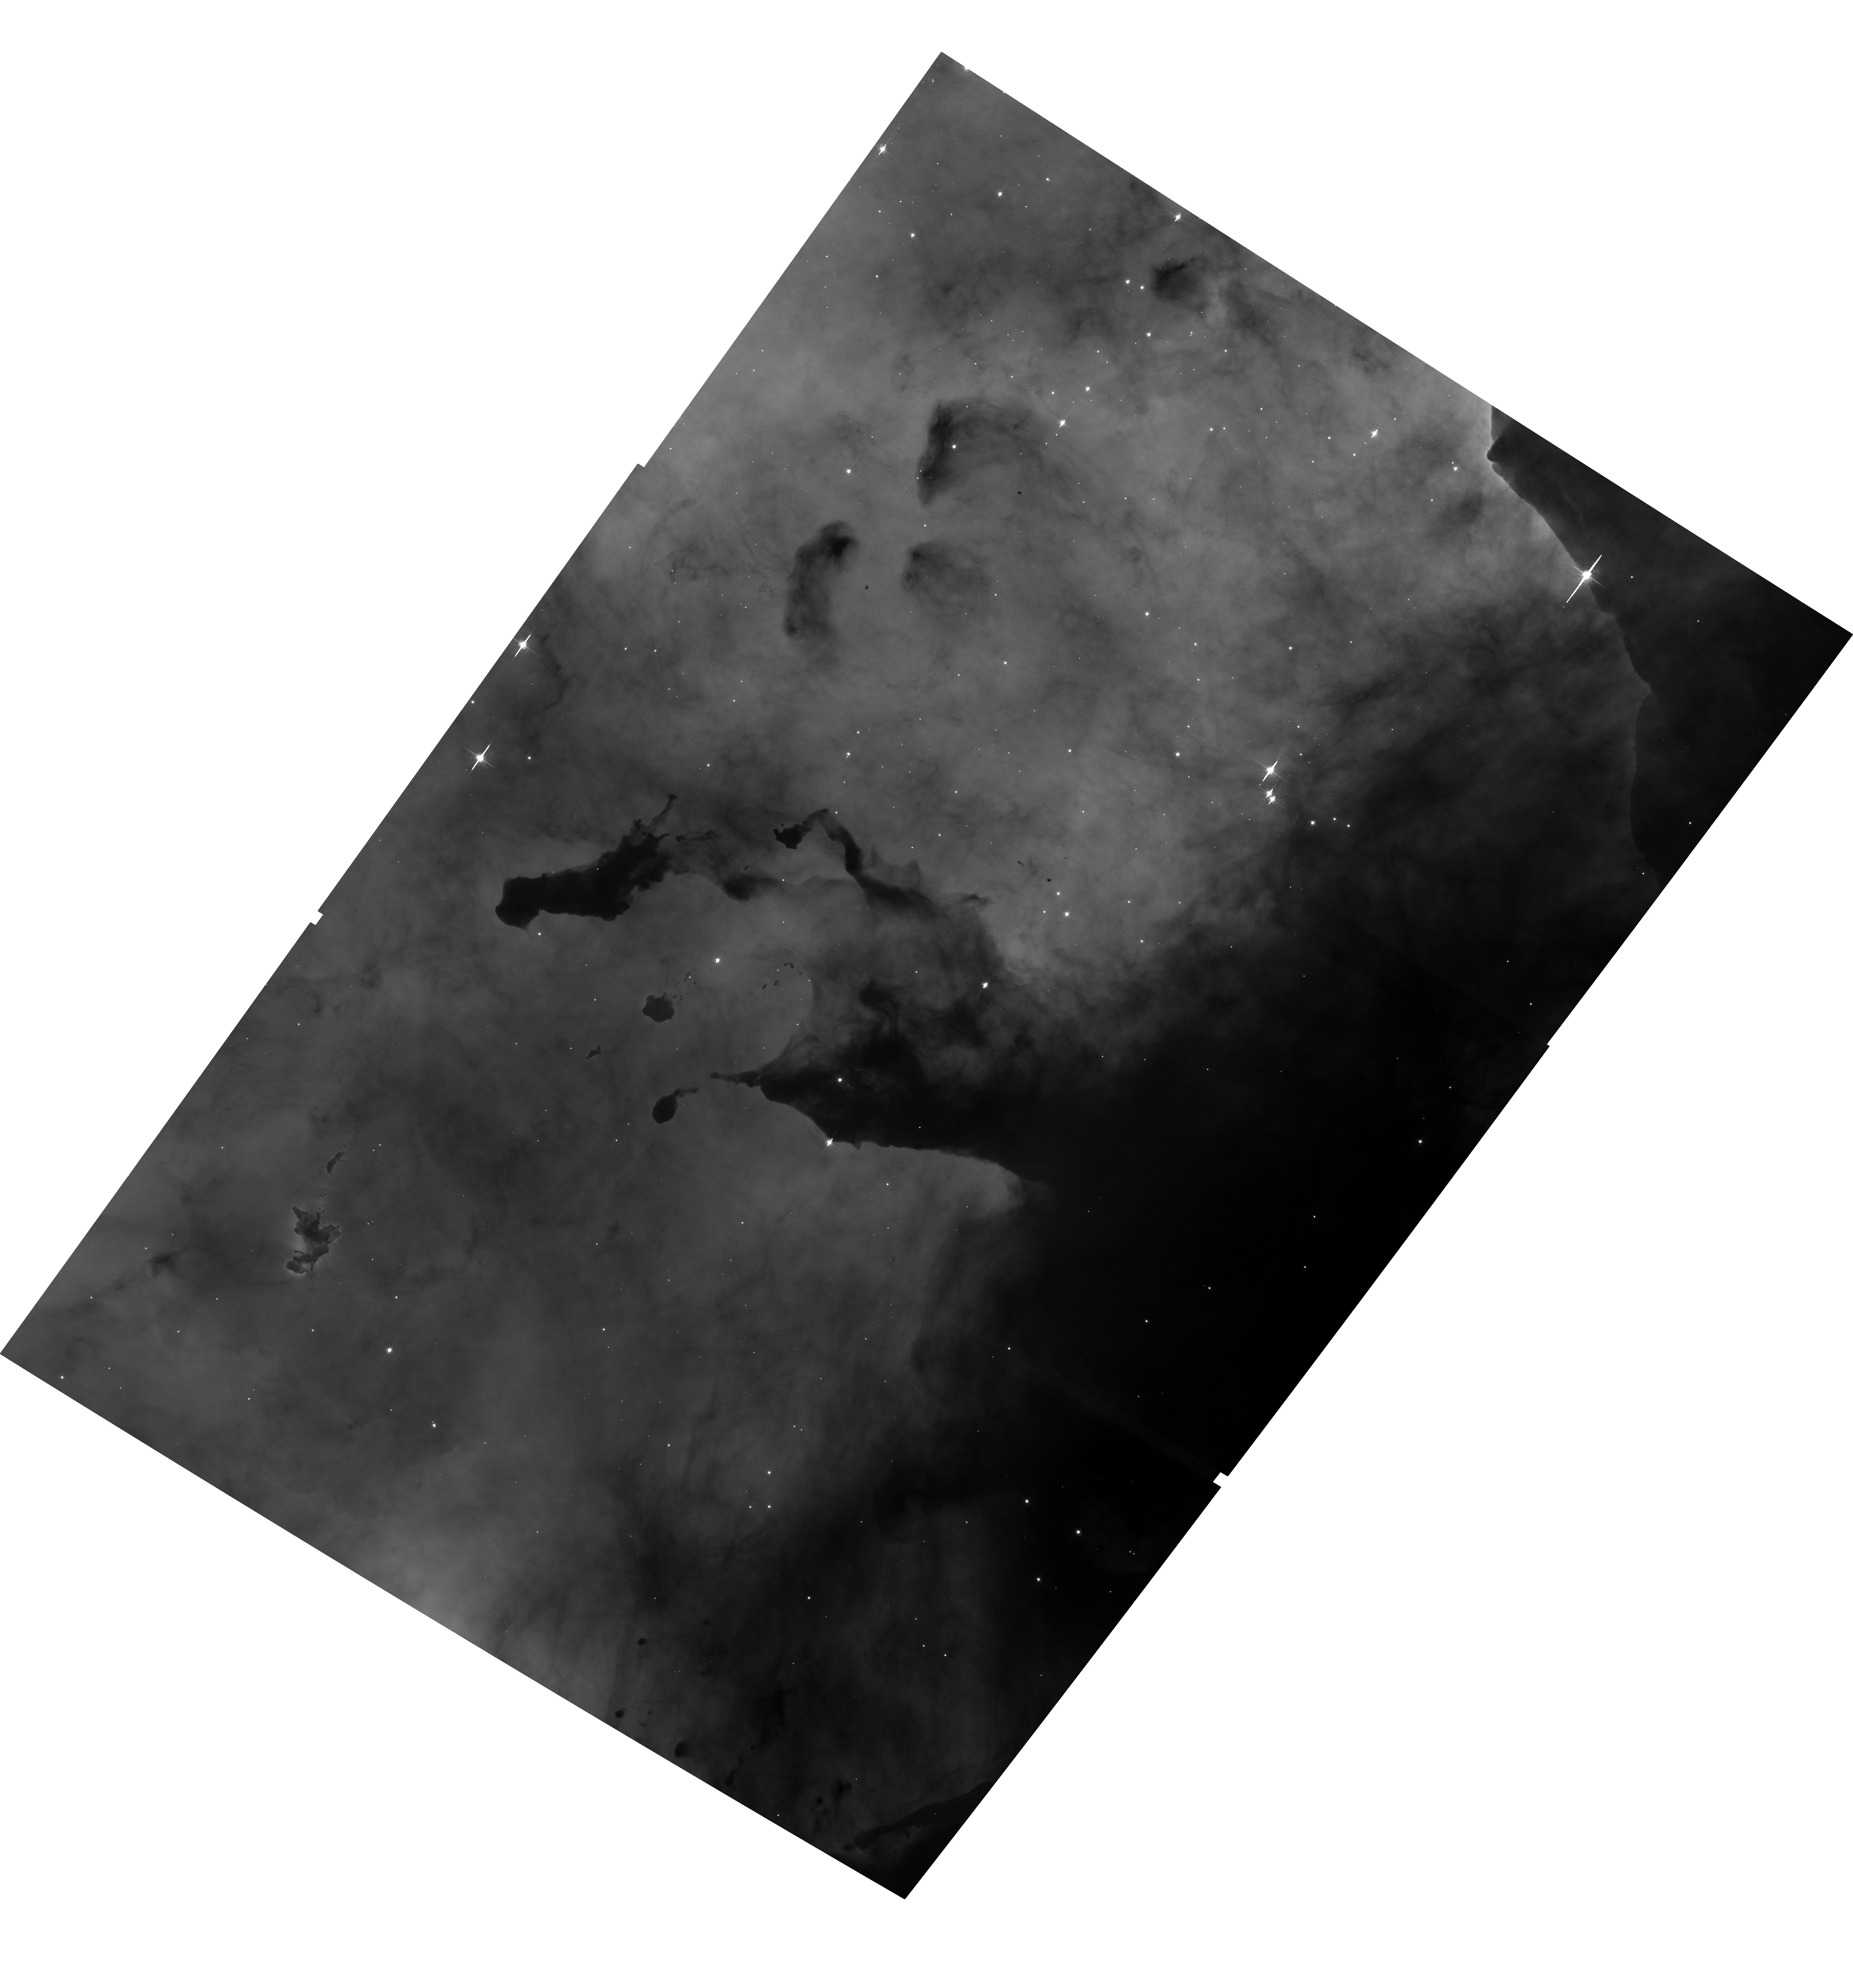
Target: NGC3372-TR14
Instrument: ACS/WFC
Filter: F658N
Exposure: 35 min
Observation ID: hst_13390_01_acs_wfc_f658n_jcdh01

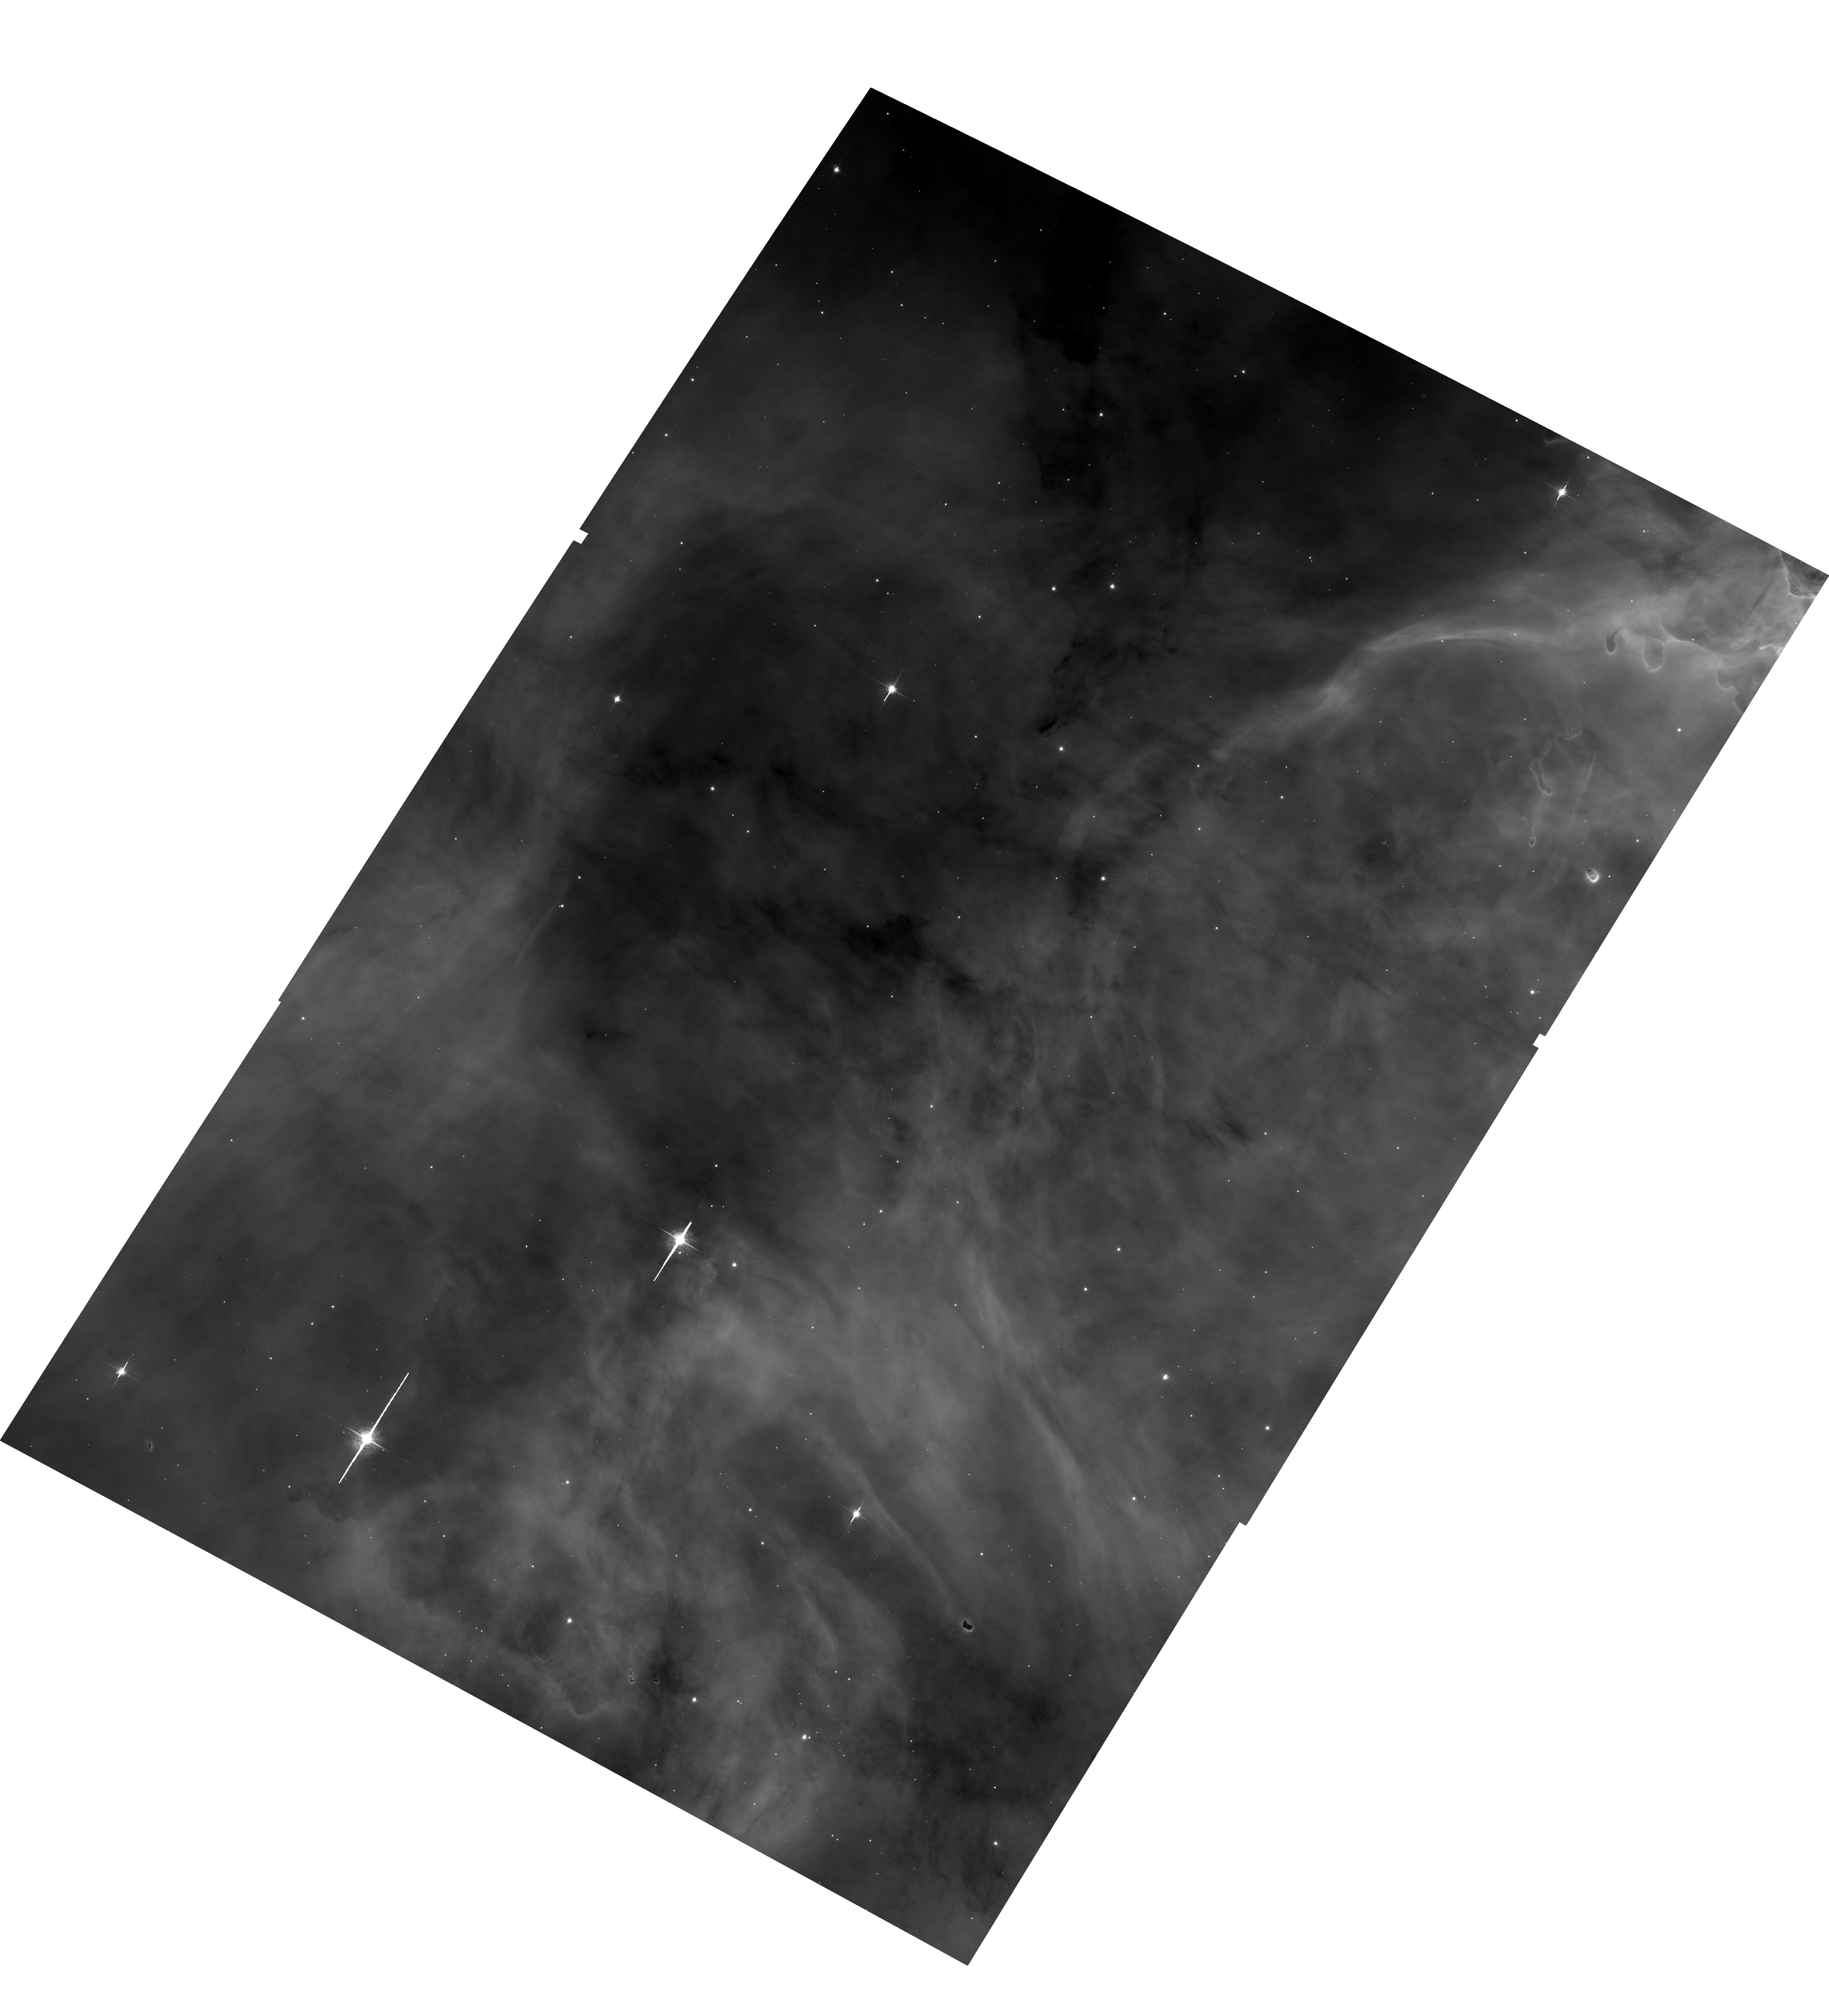
Target: NGC3372-TR14-COPY
Instrument: ACS/WFC
Filter: F658N
Exposure: 34 min
Observation ID: hst_13390_b2_acs_wfc_f658n_jcdhb2

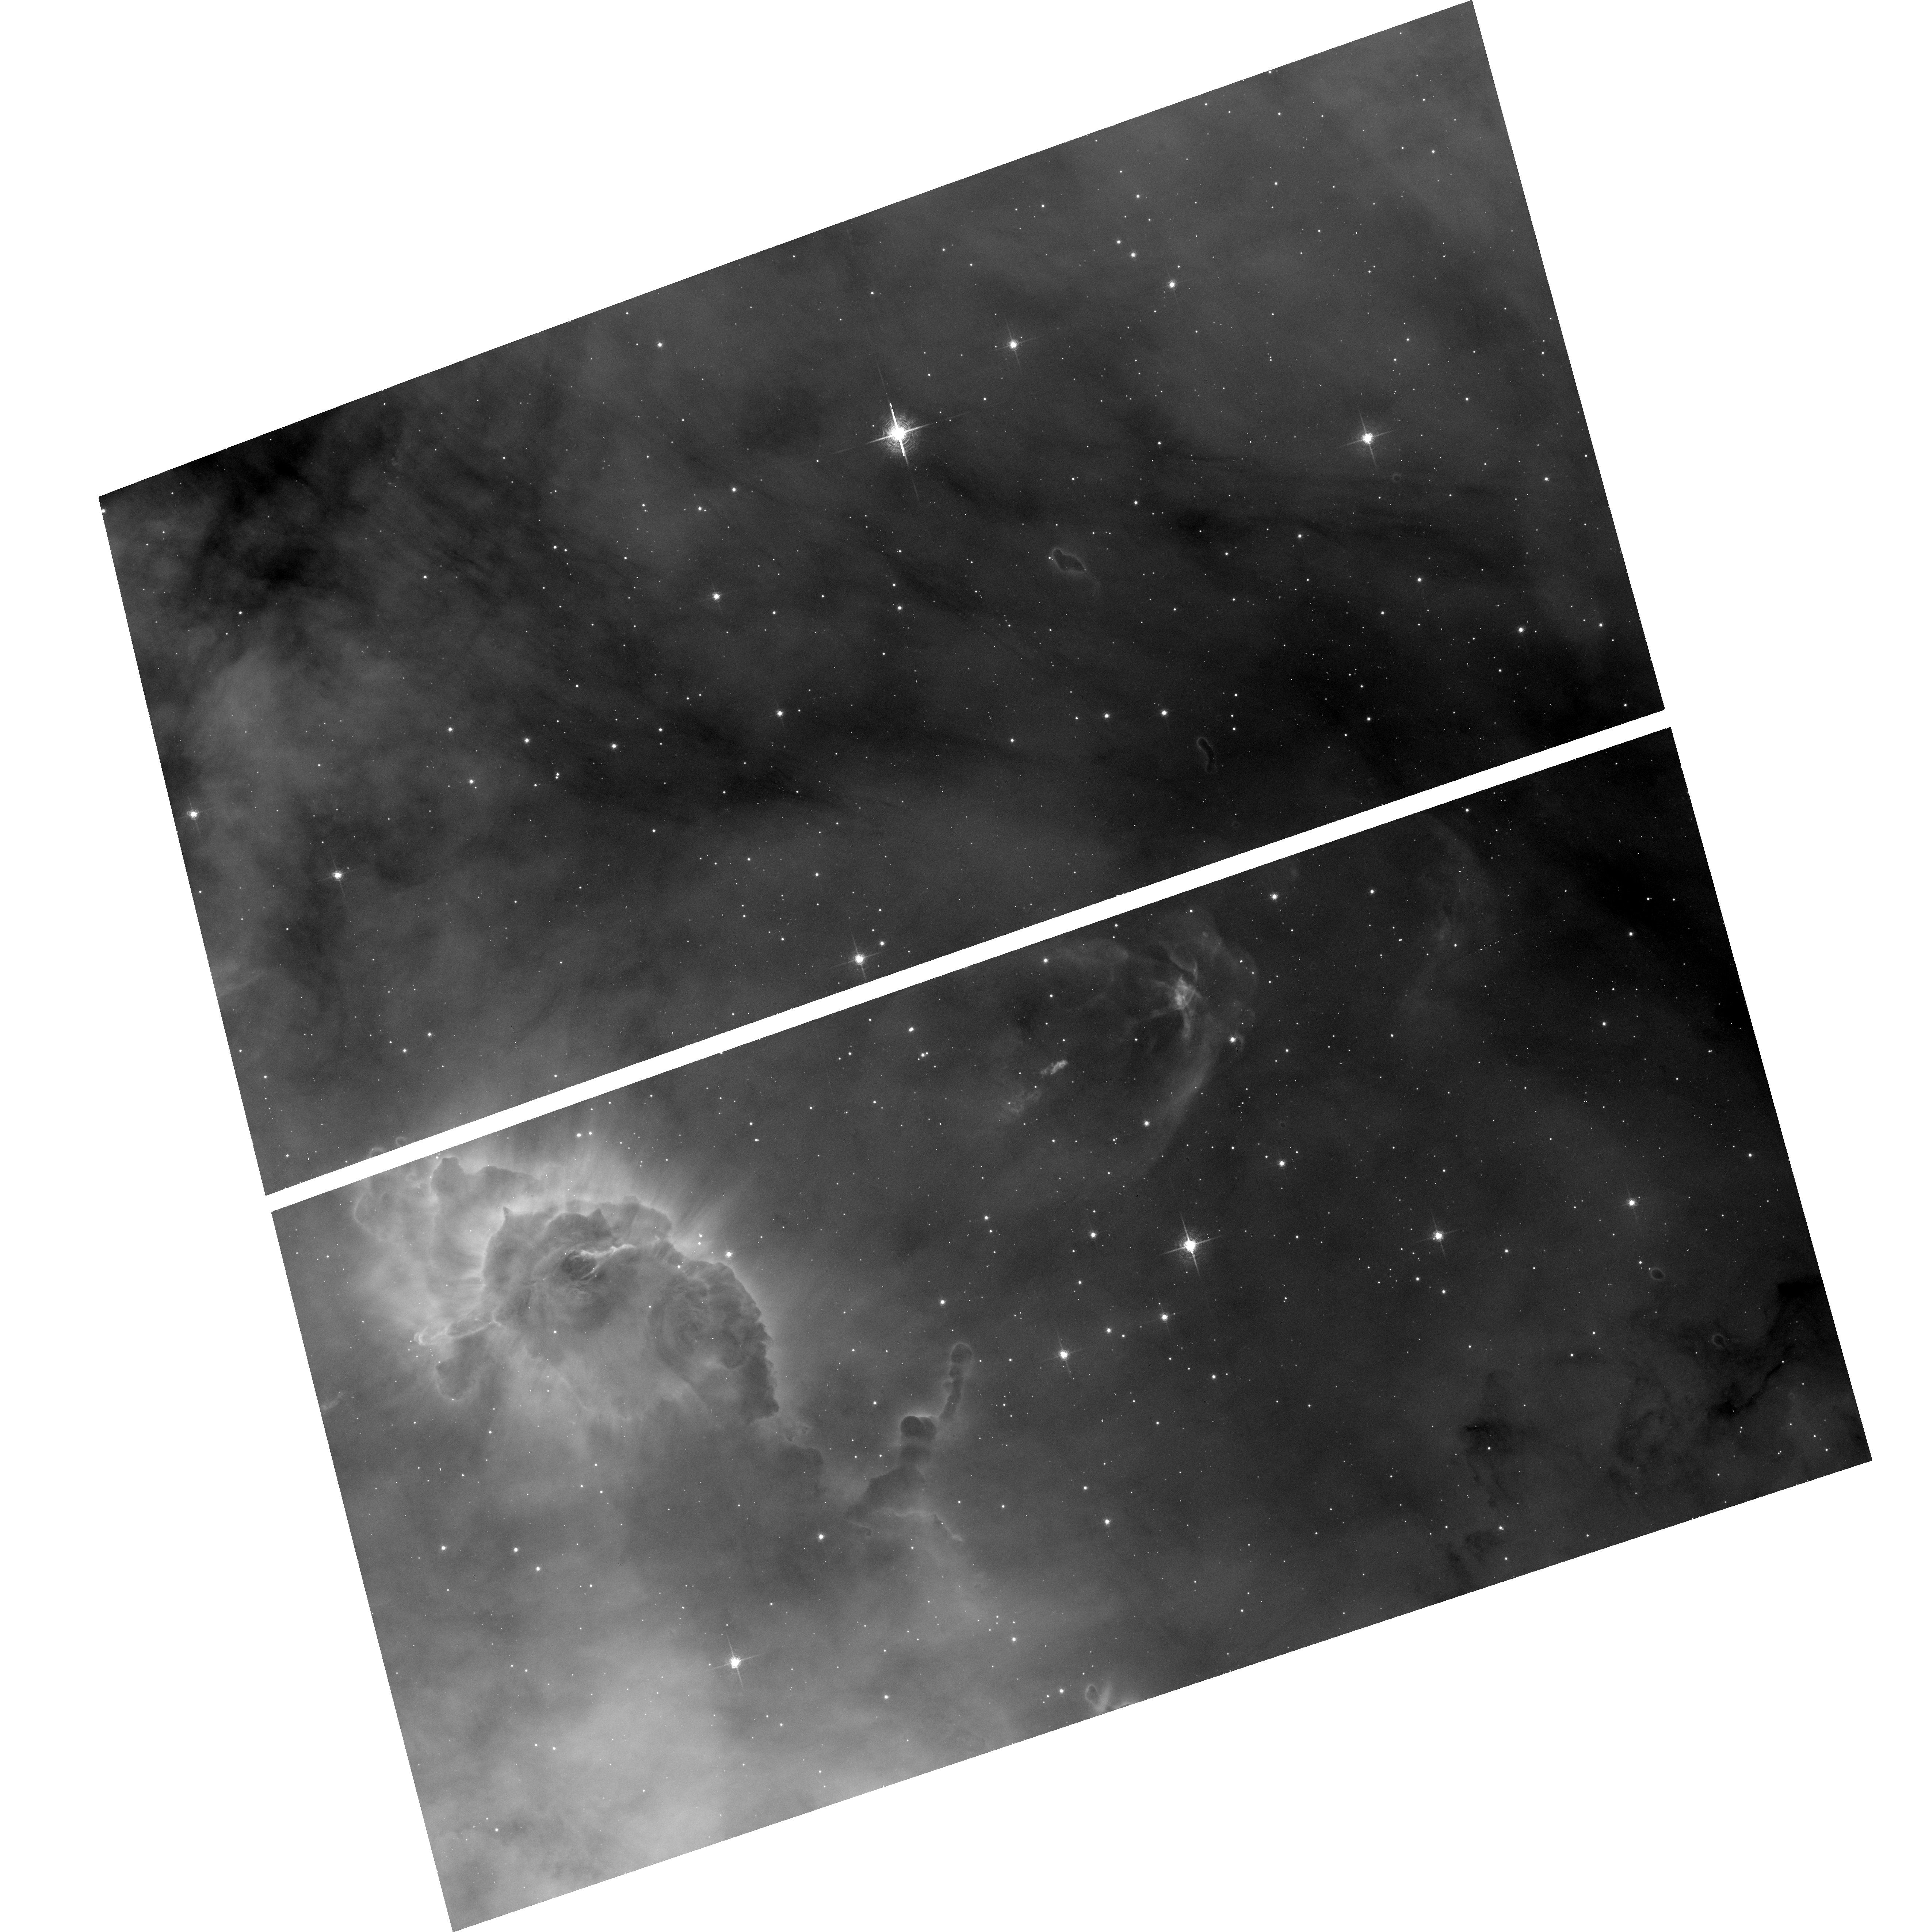
Target: NGC3372-HH666
Instrument: ACS/WFC
Filter: F658N
Exposure: 17 min
Observation ID: hst_13390_a9_acs_wfc_f658n_jcdha9

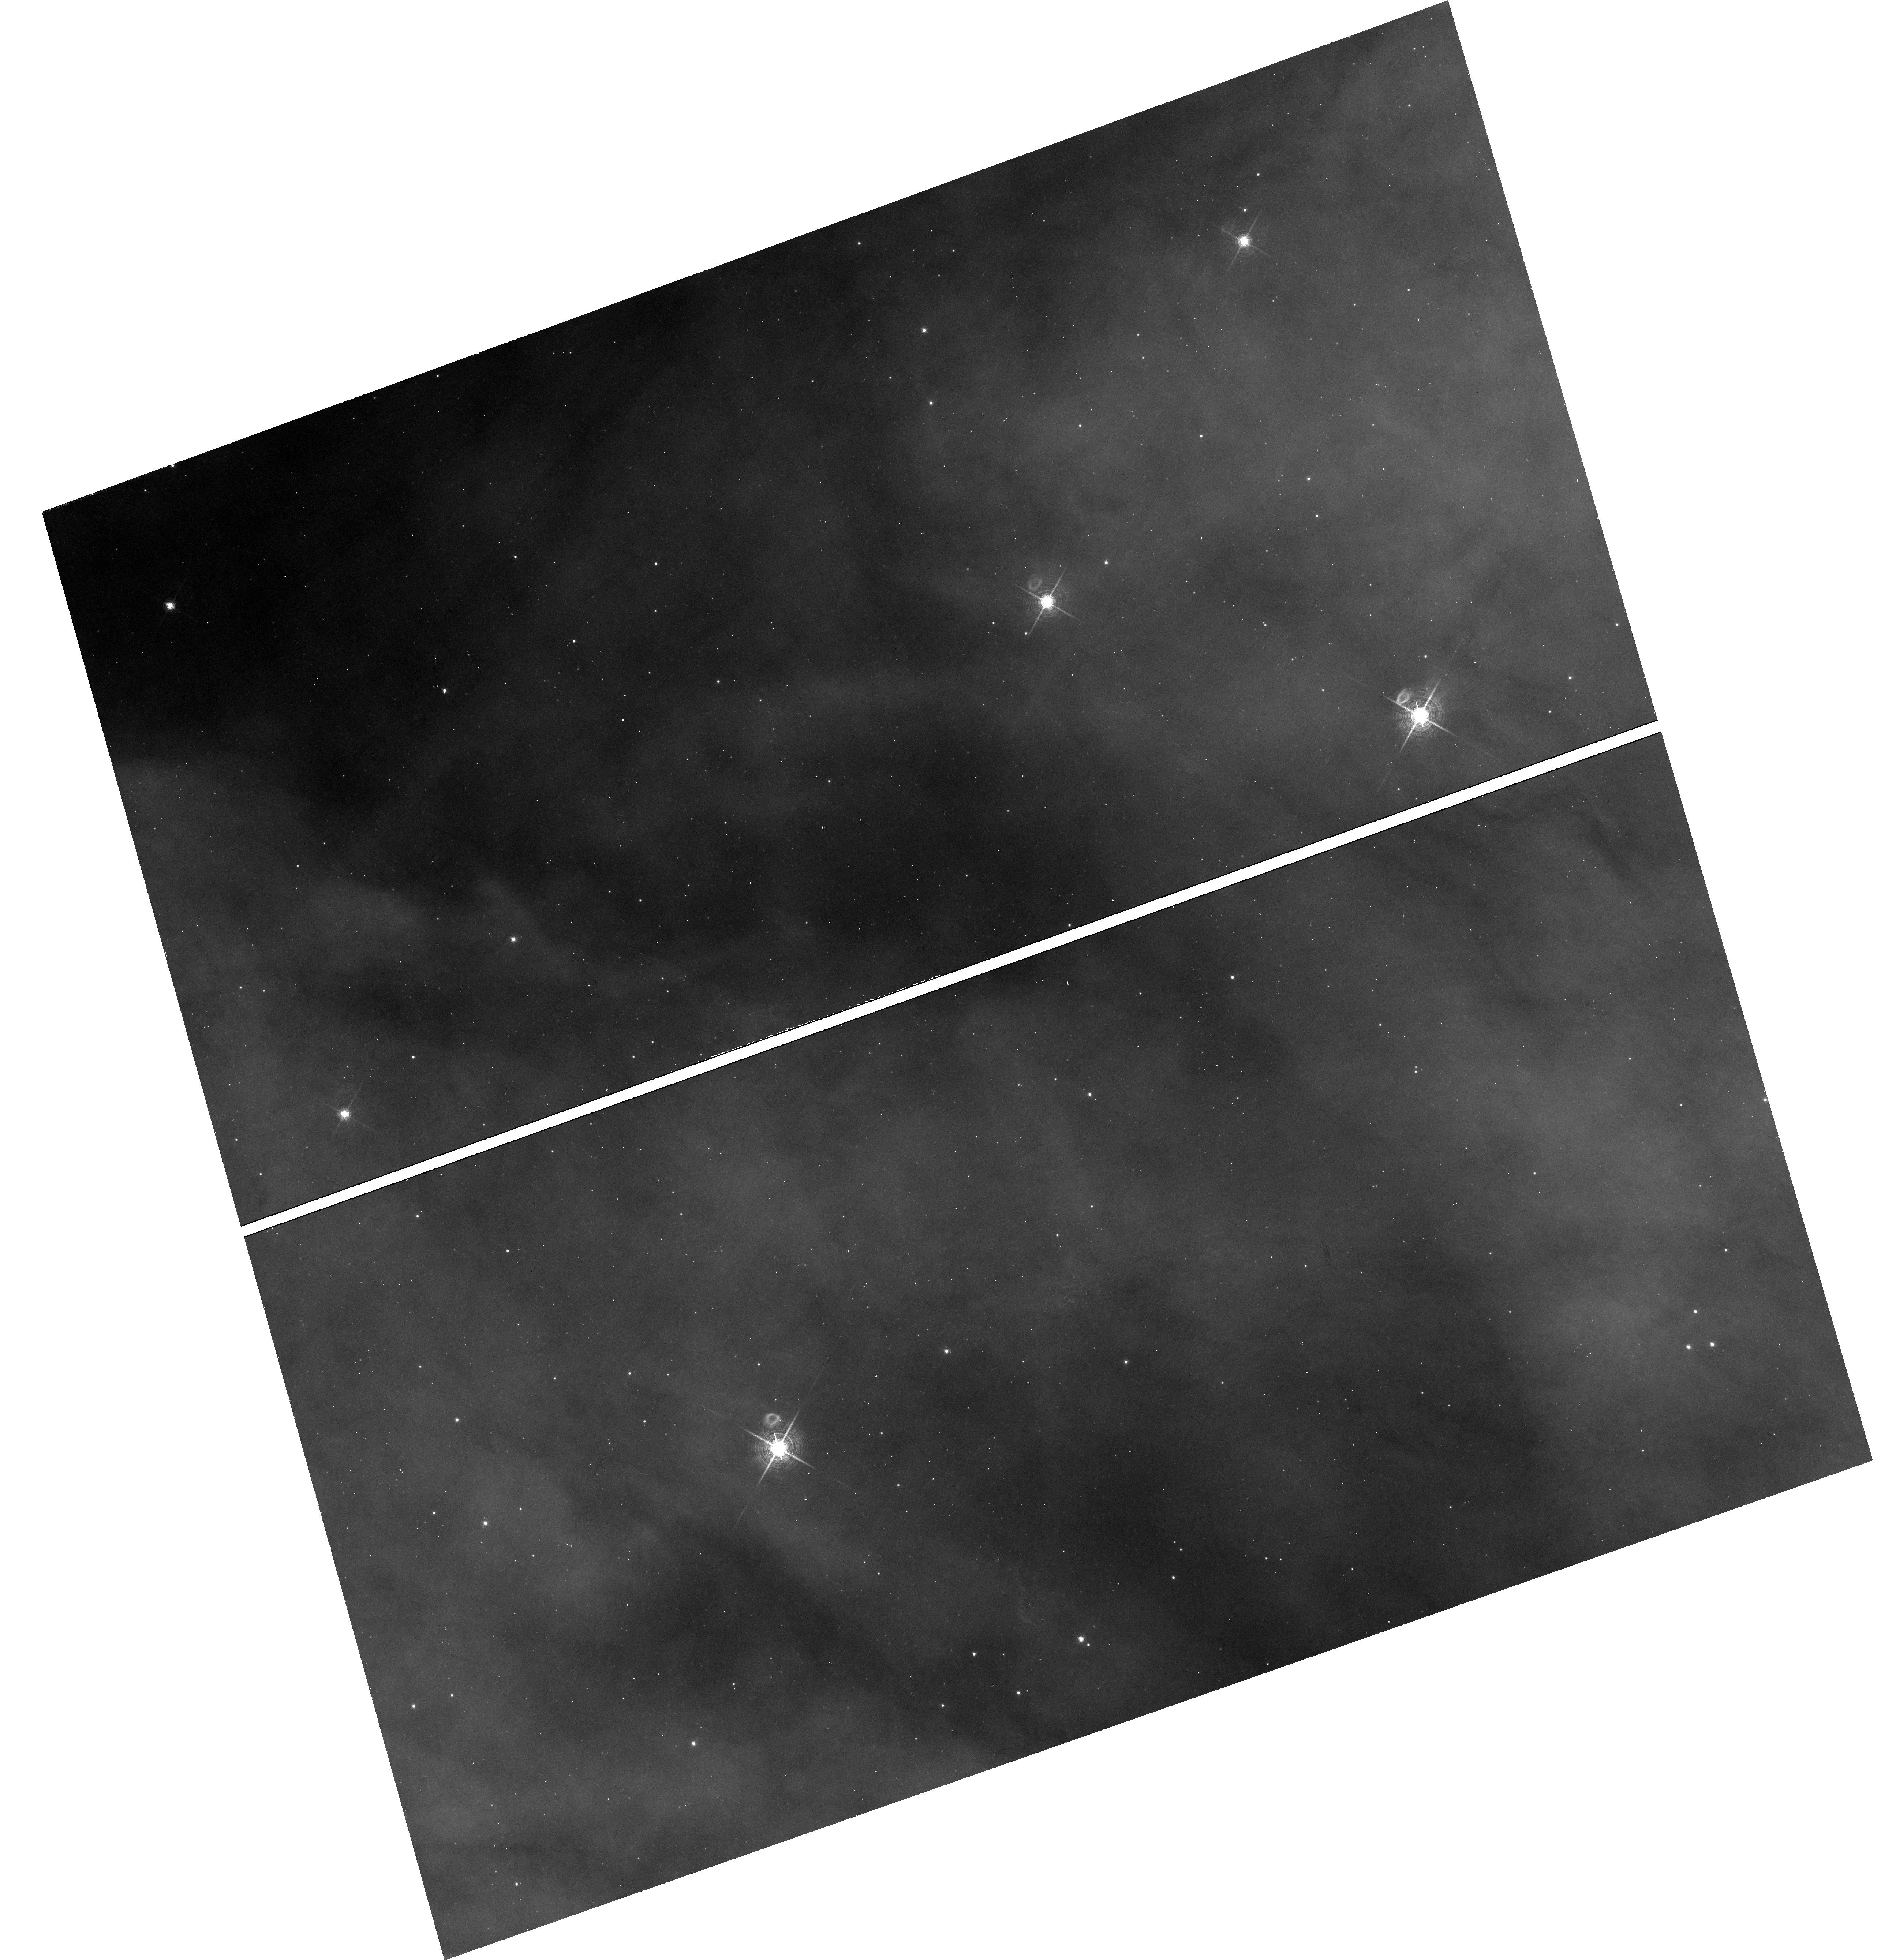
Target: NGC3372-TR16
Instrument: WFC3/UVIS
Filter: F656N
Exposure: 17 min
Observation ID: hst_13390_05_wfc3_uvis_f656n_icdh05

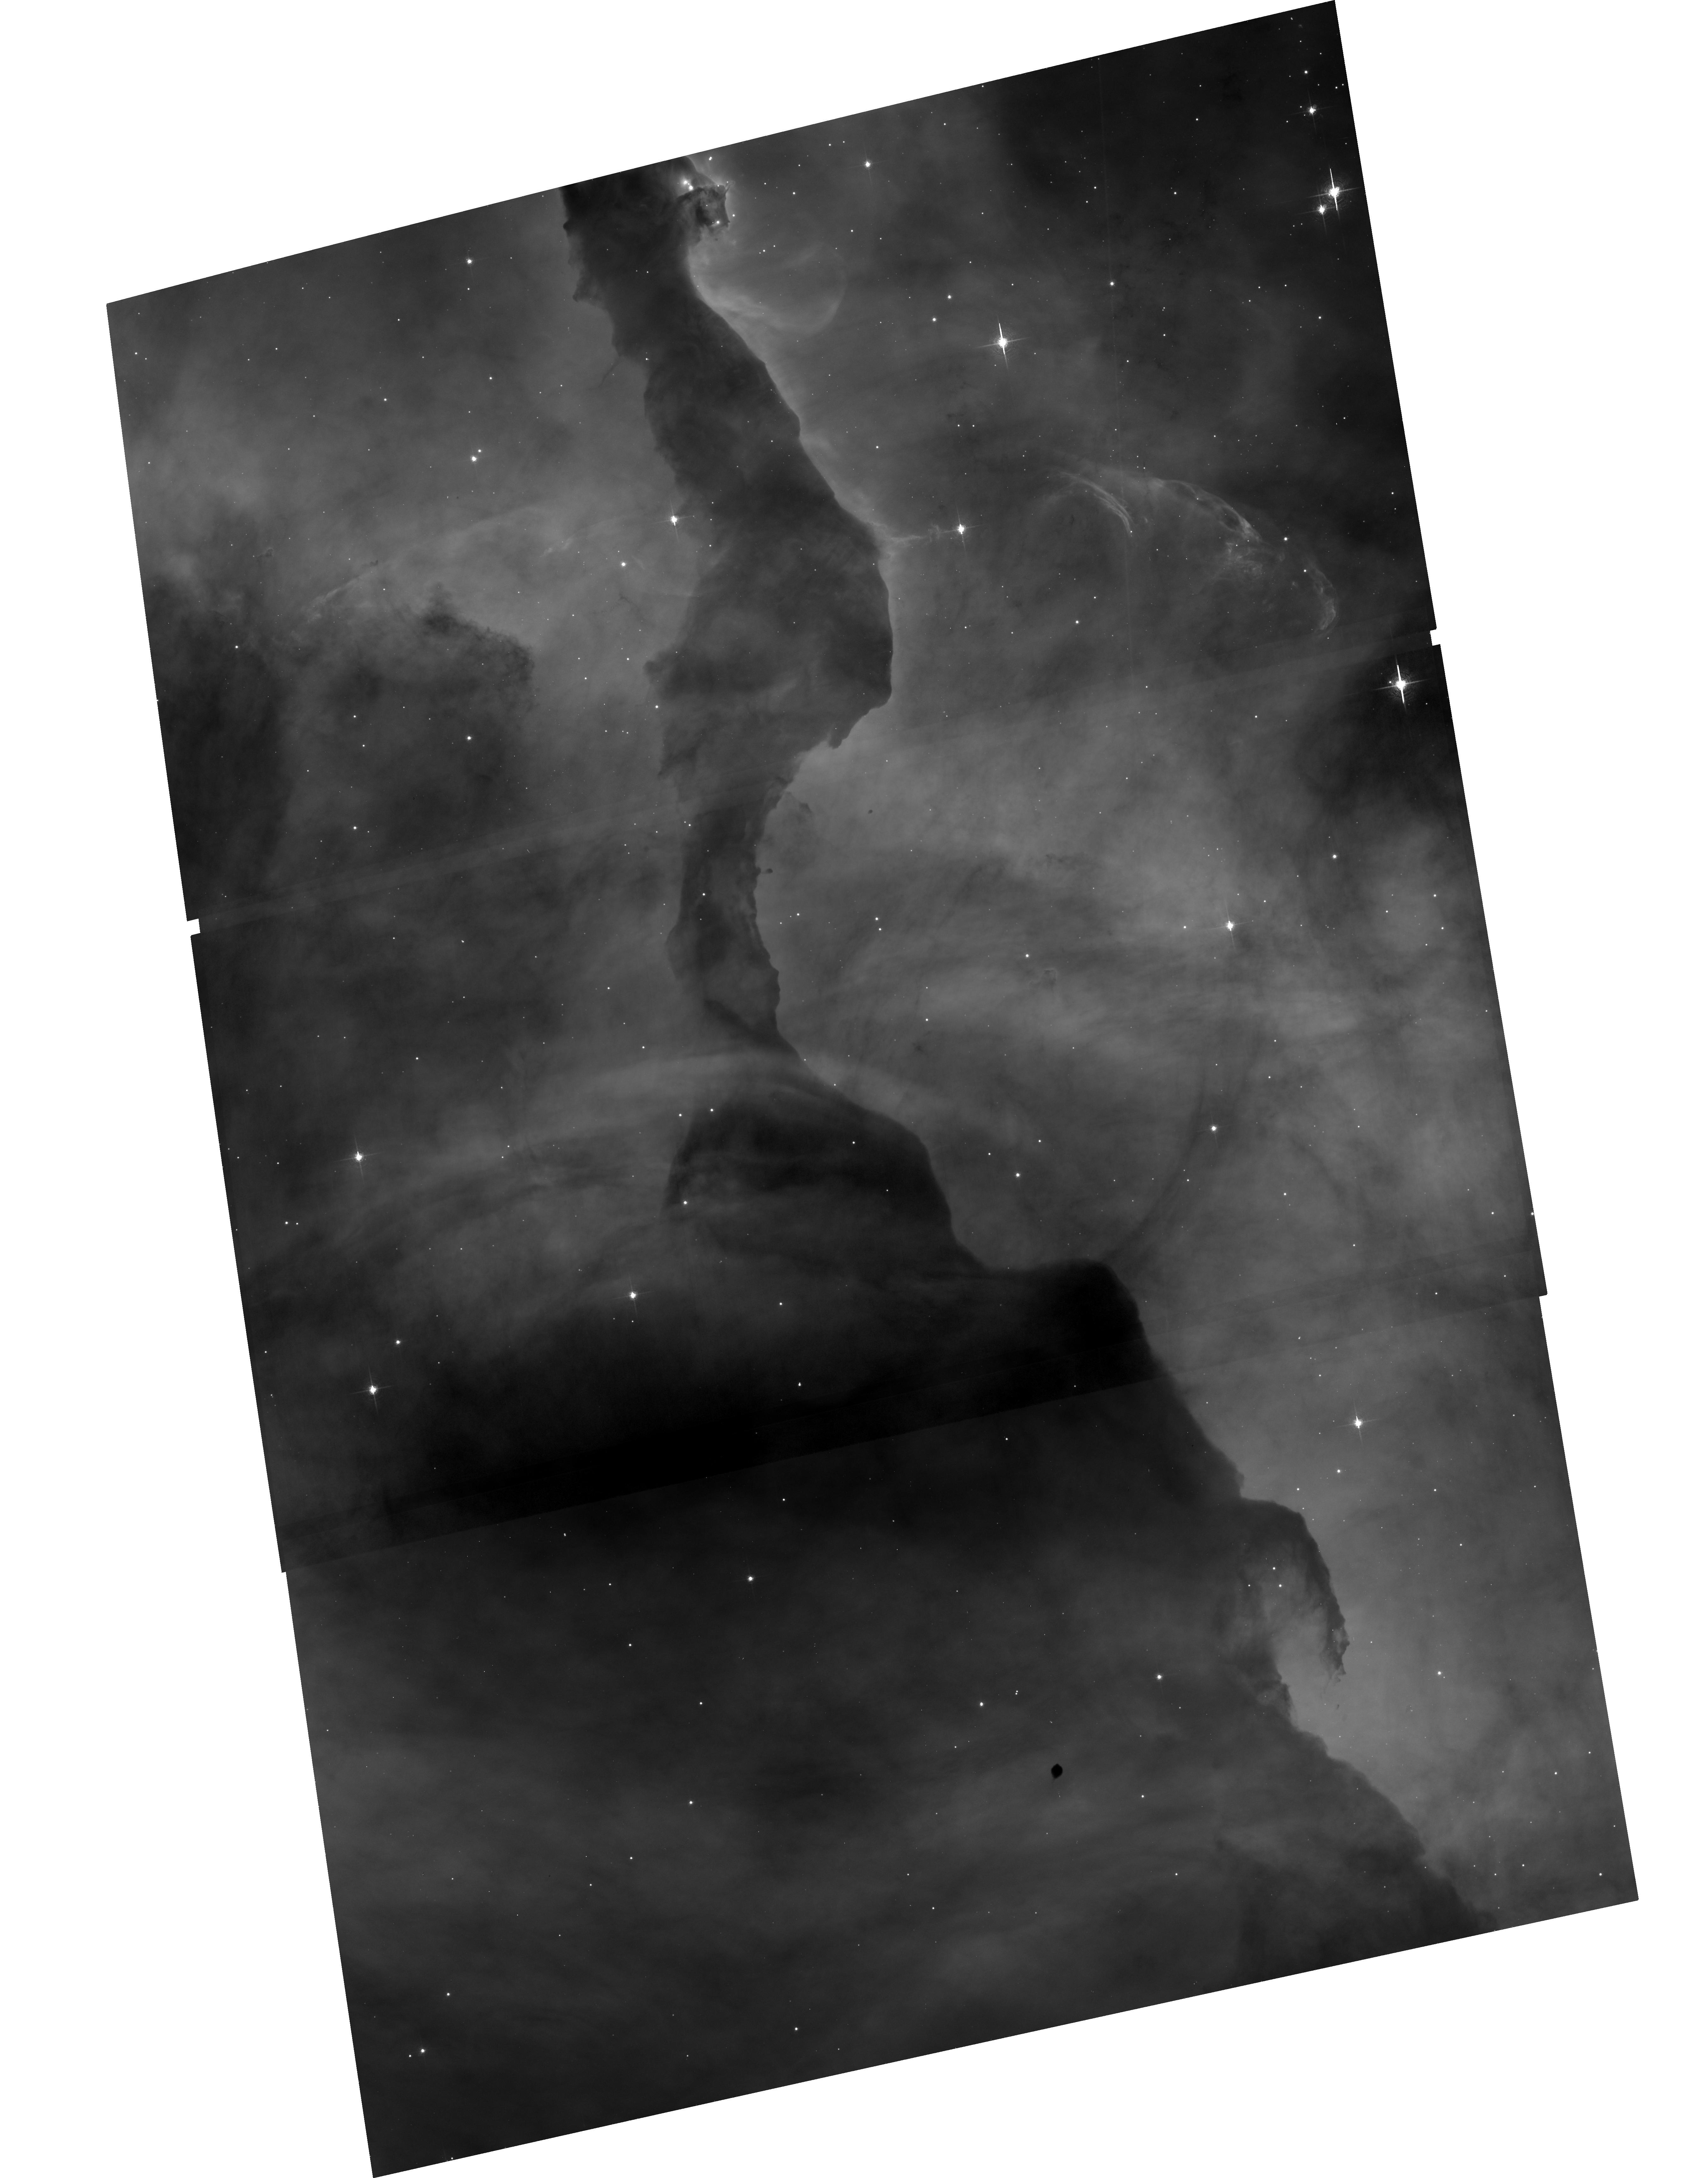
Target: NGC3372-POS23
Instrument: ACS/WFC
Filter: F658N
Exposure: 37 min
Observation ID: hst_13390_10_acs_wfc_f658n_jcdh10

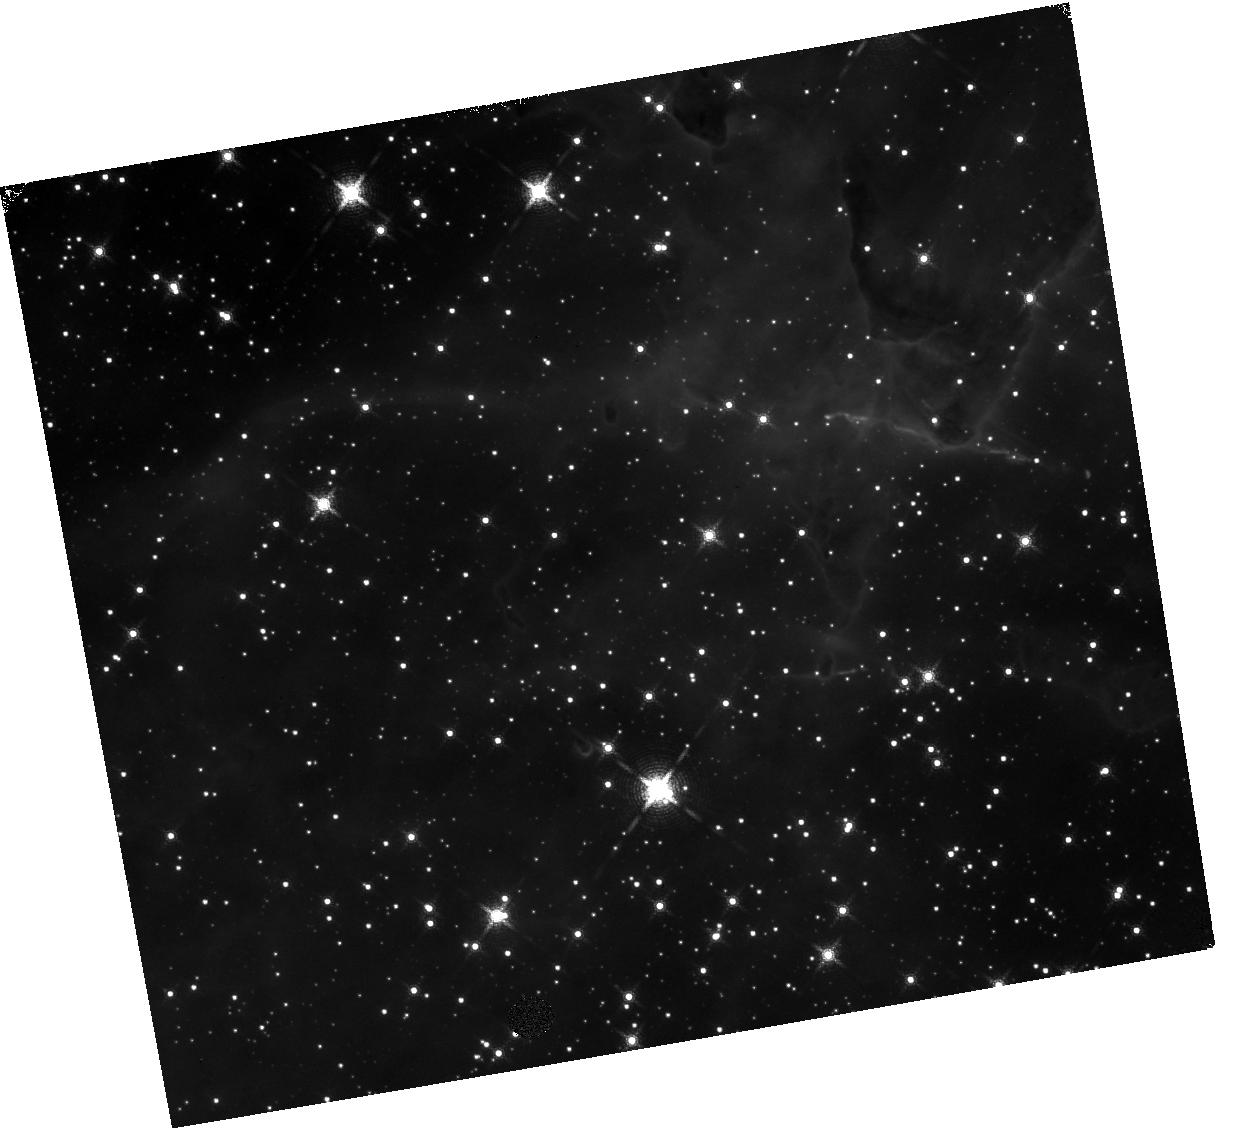
Target: NGC3372-TR14
Instrument: WFC3/IR
Filter: F164N
Exposure: 20 min
Observation ID: hst_13390_b4_wfc3_ir_f164n_icdhb4

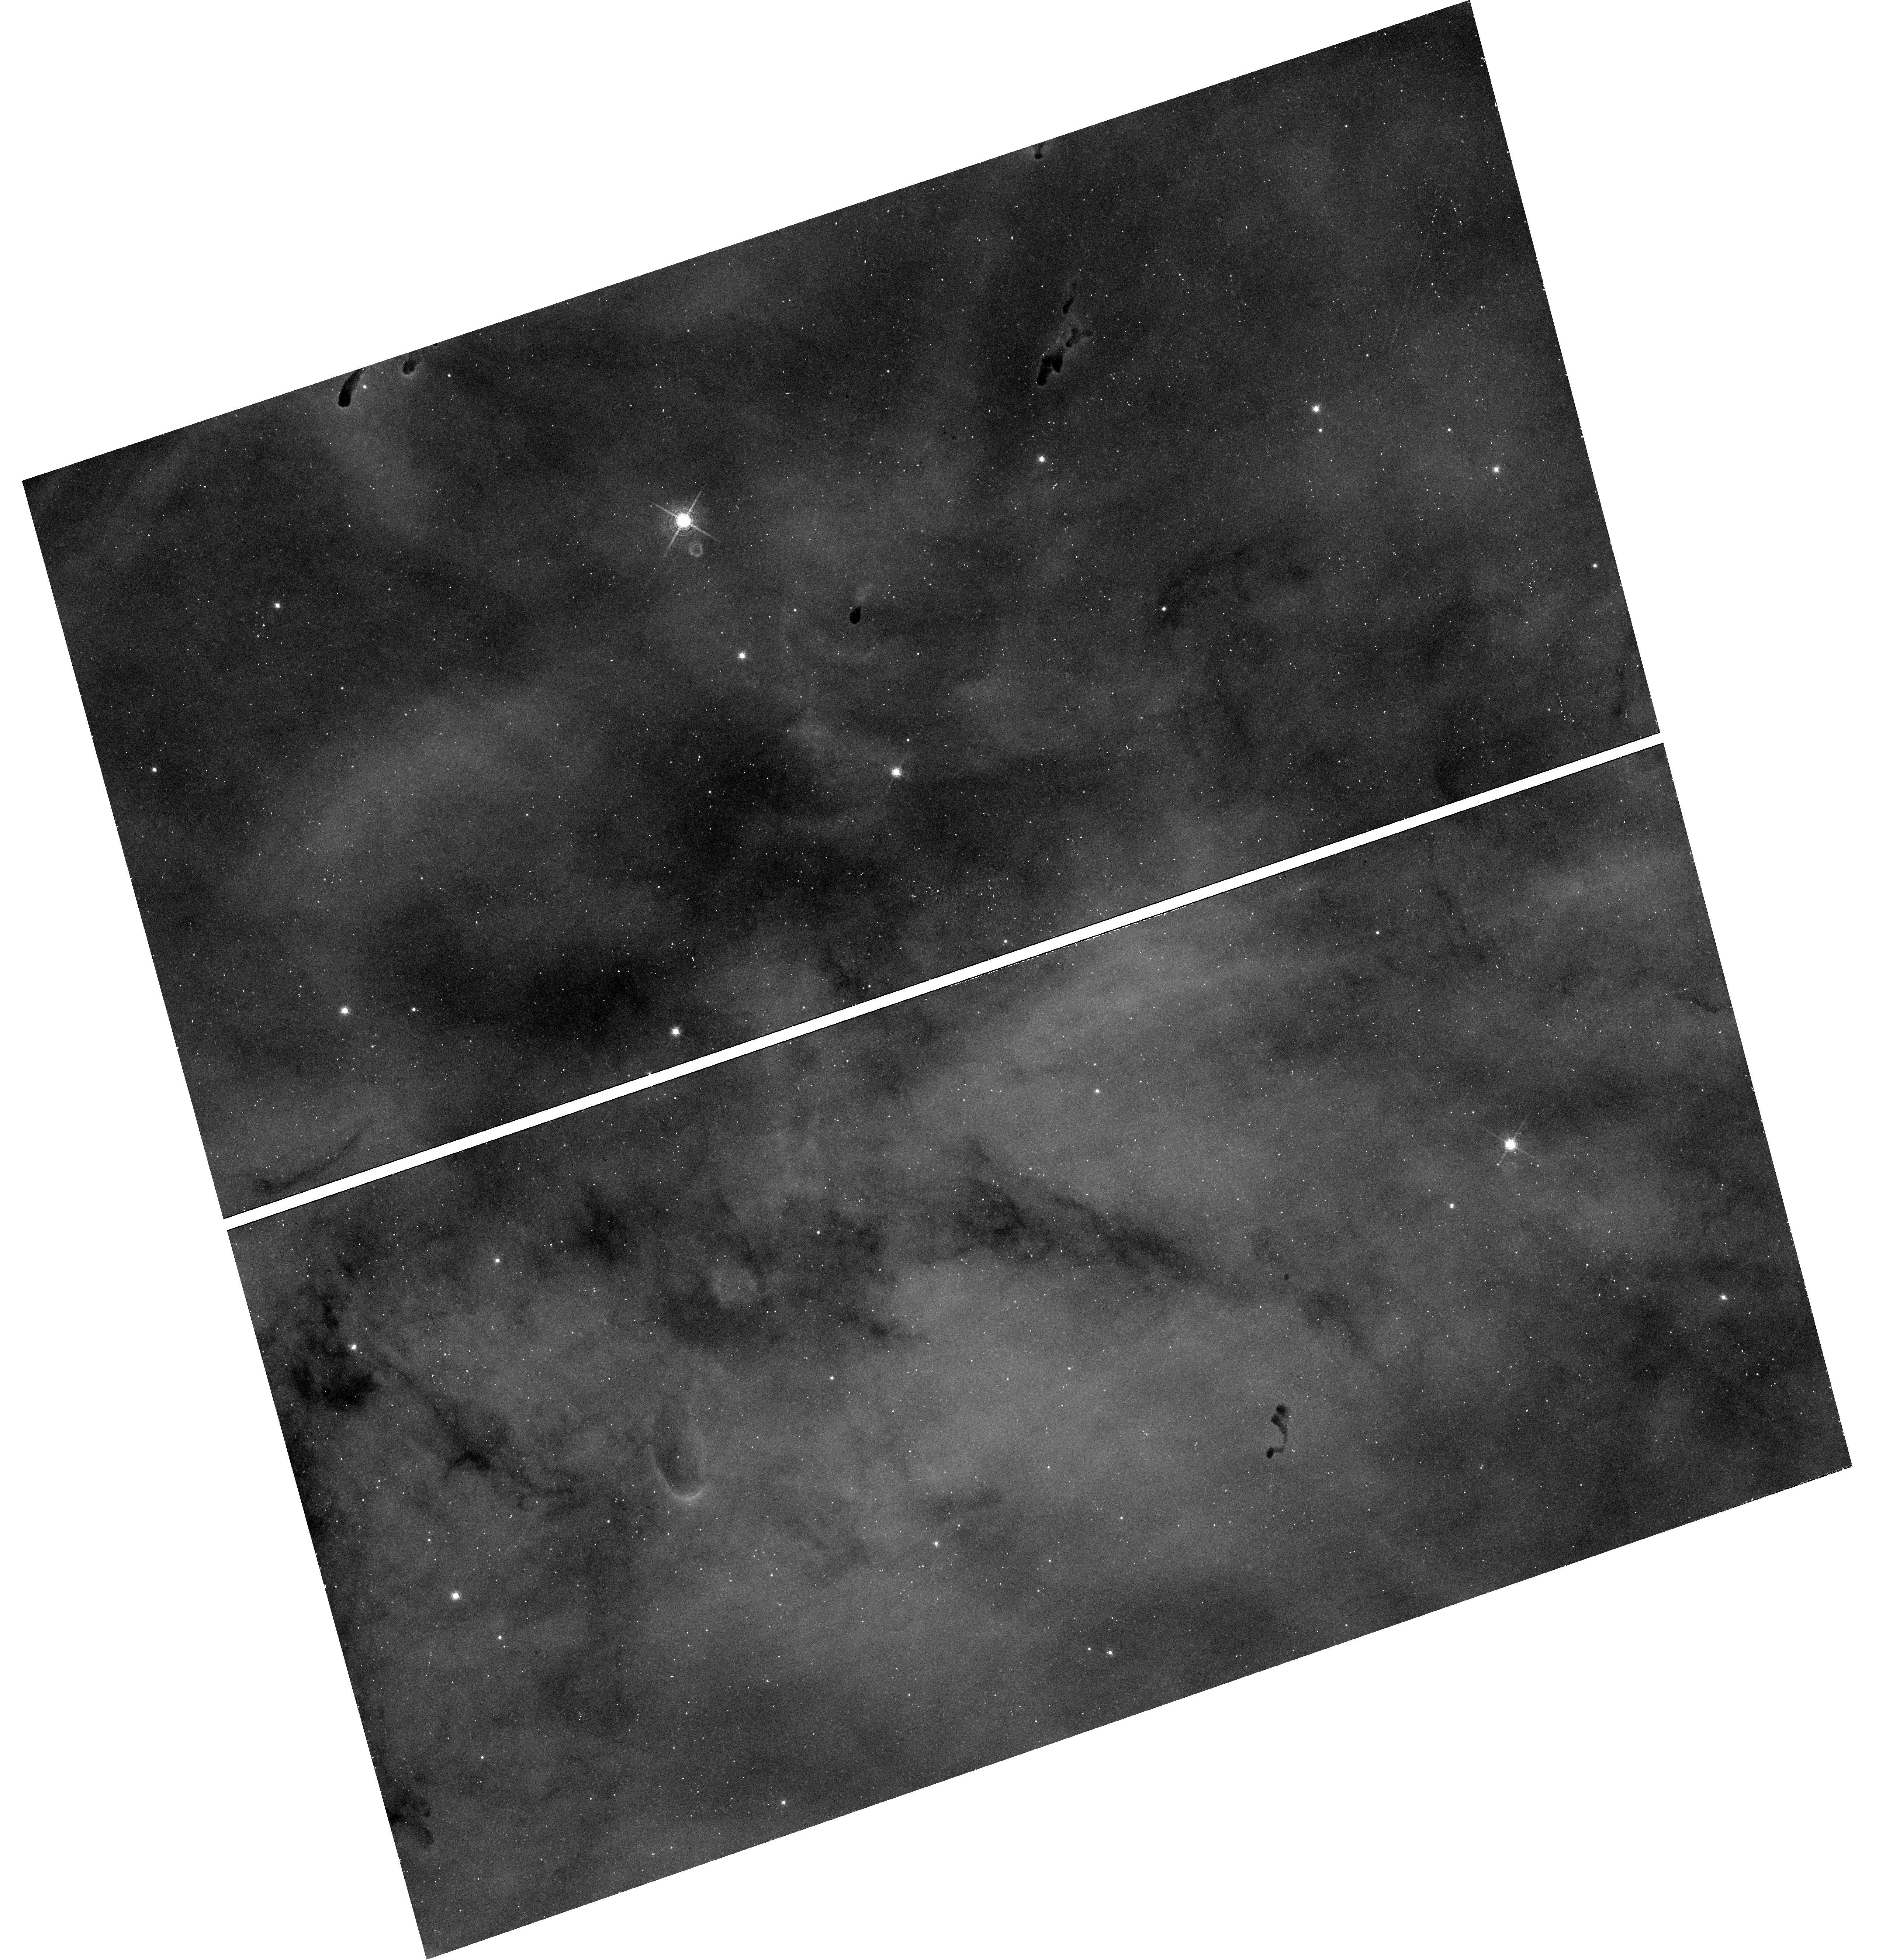
Target: NGC3372-TR14-COPY
Instrument: WFC3/UVIS
Filter: F656N
Exposure: 17 min
Observation ID: hst_13390_02_wfc3_uvis_f656n_icdh02

A Time-Lapse Movie of the Kinematics Across the Carina Nebula with ACS (PI: Smith, Nathan)

In HST cycles 13 and 14, we conducted an ACS H-alpha imaging survey of the Carina Nebula that covered 540 square arcminutes, concentrating on the two 2-3 Myr old central massive star clusters and several surrounding regions with propagating massive star formation. Now we aim to duplicate our previous program with the same filter and instrument in order to measure proper motions over a 9-10 year time baseline. These observations have two chief goals: (1) We will measure proper motions of the 40 jets discovered in our previous survey (anything moving faster than the sound speed in ionized gas), in order to measure their ages and transverse velocities, plus motions of a number of prominent shock structures. Combining the proper motions with spectra will reveal their true 3D kinematics and mass-loss histories. (2) We will measure the proper motions of all stellar point sources with luminosities above roughly 1 Msun and transverse motion faster than about 3 km/s. Combining this with ground-based spectra (mostly for O, B, and A stars) will provide a 3D kinematic map of the stars over a range of initial masses. This will easily identify any runaway massive stars, but will also track the slower collective motion of sub-clusters. Because Carina is at only 2.3 kpc, this will yield the most complete census of global stellar kinematics in a massive OB association - in one which is caught at such a young age that the "cluster of clusters" still bears the kinematic imprint of propagating star formation. The detailed kinematics will allow the first definitive test of whether the distributed generations of stars were actually triggered by the feedback from the central clusters.